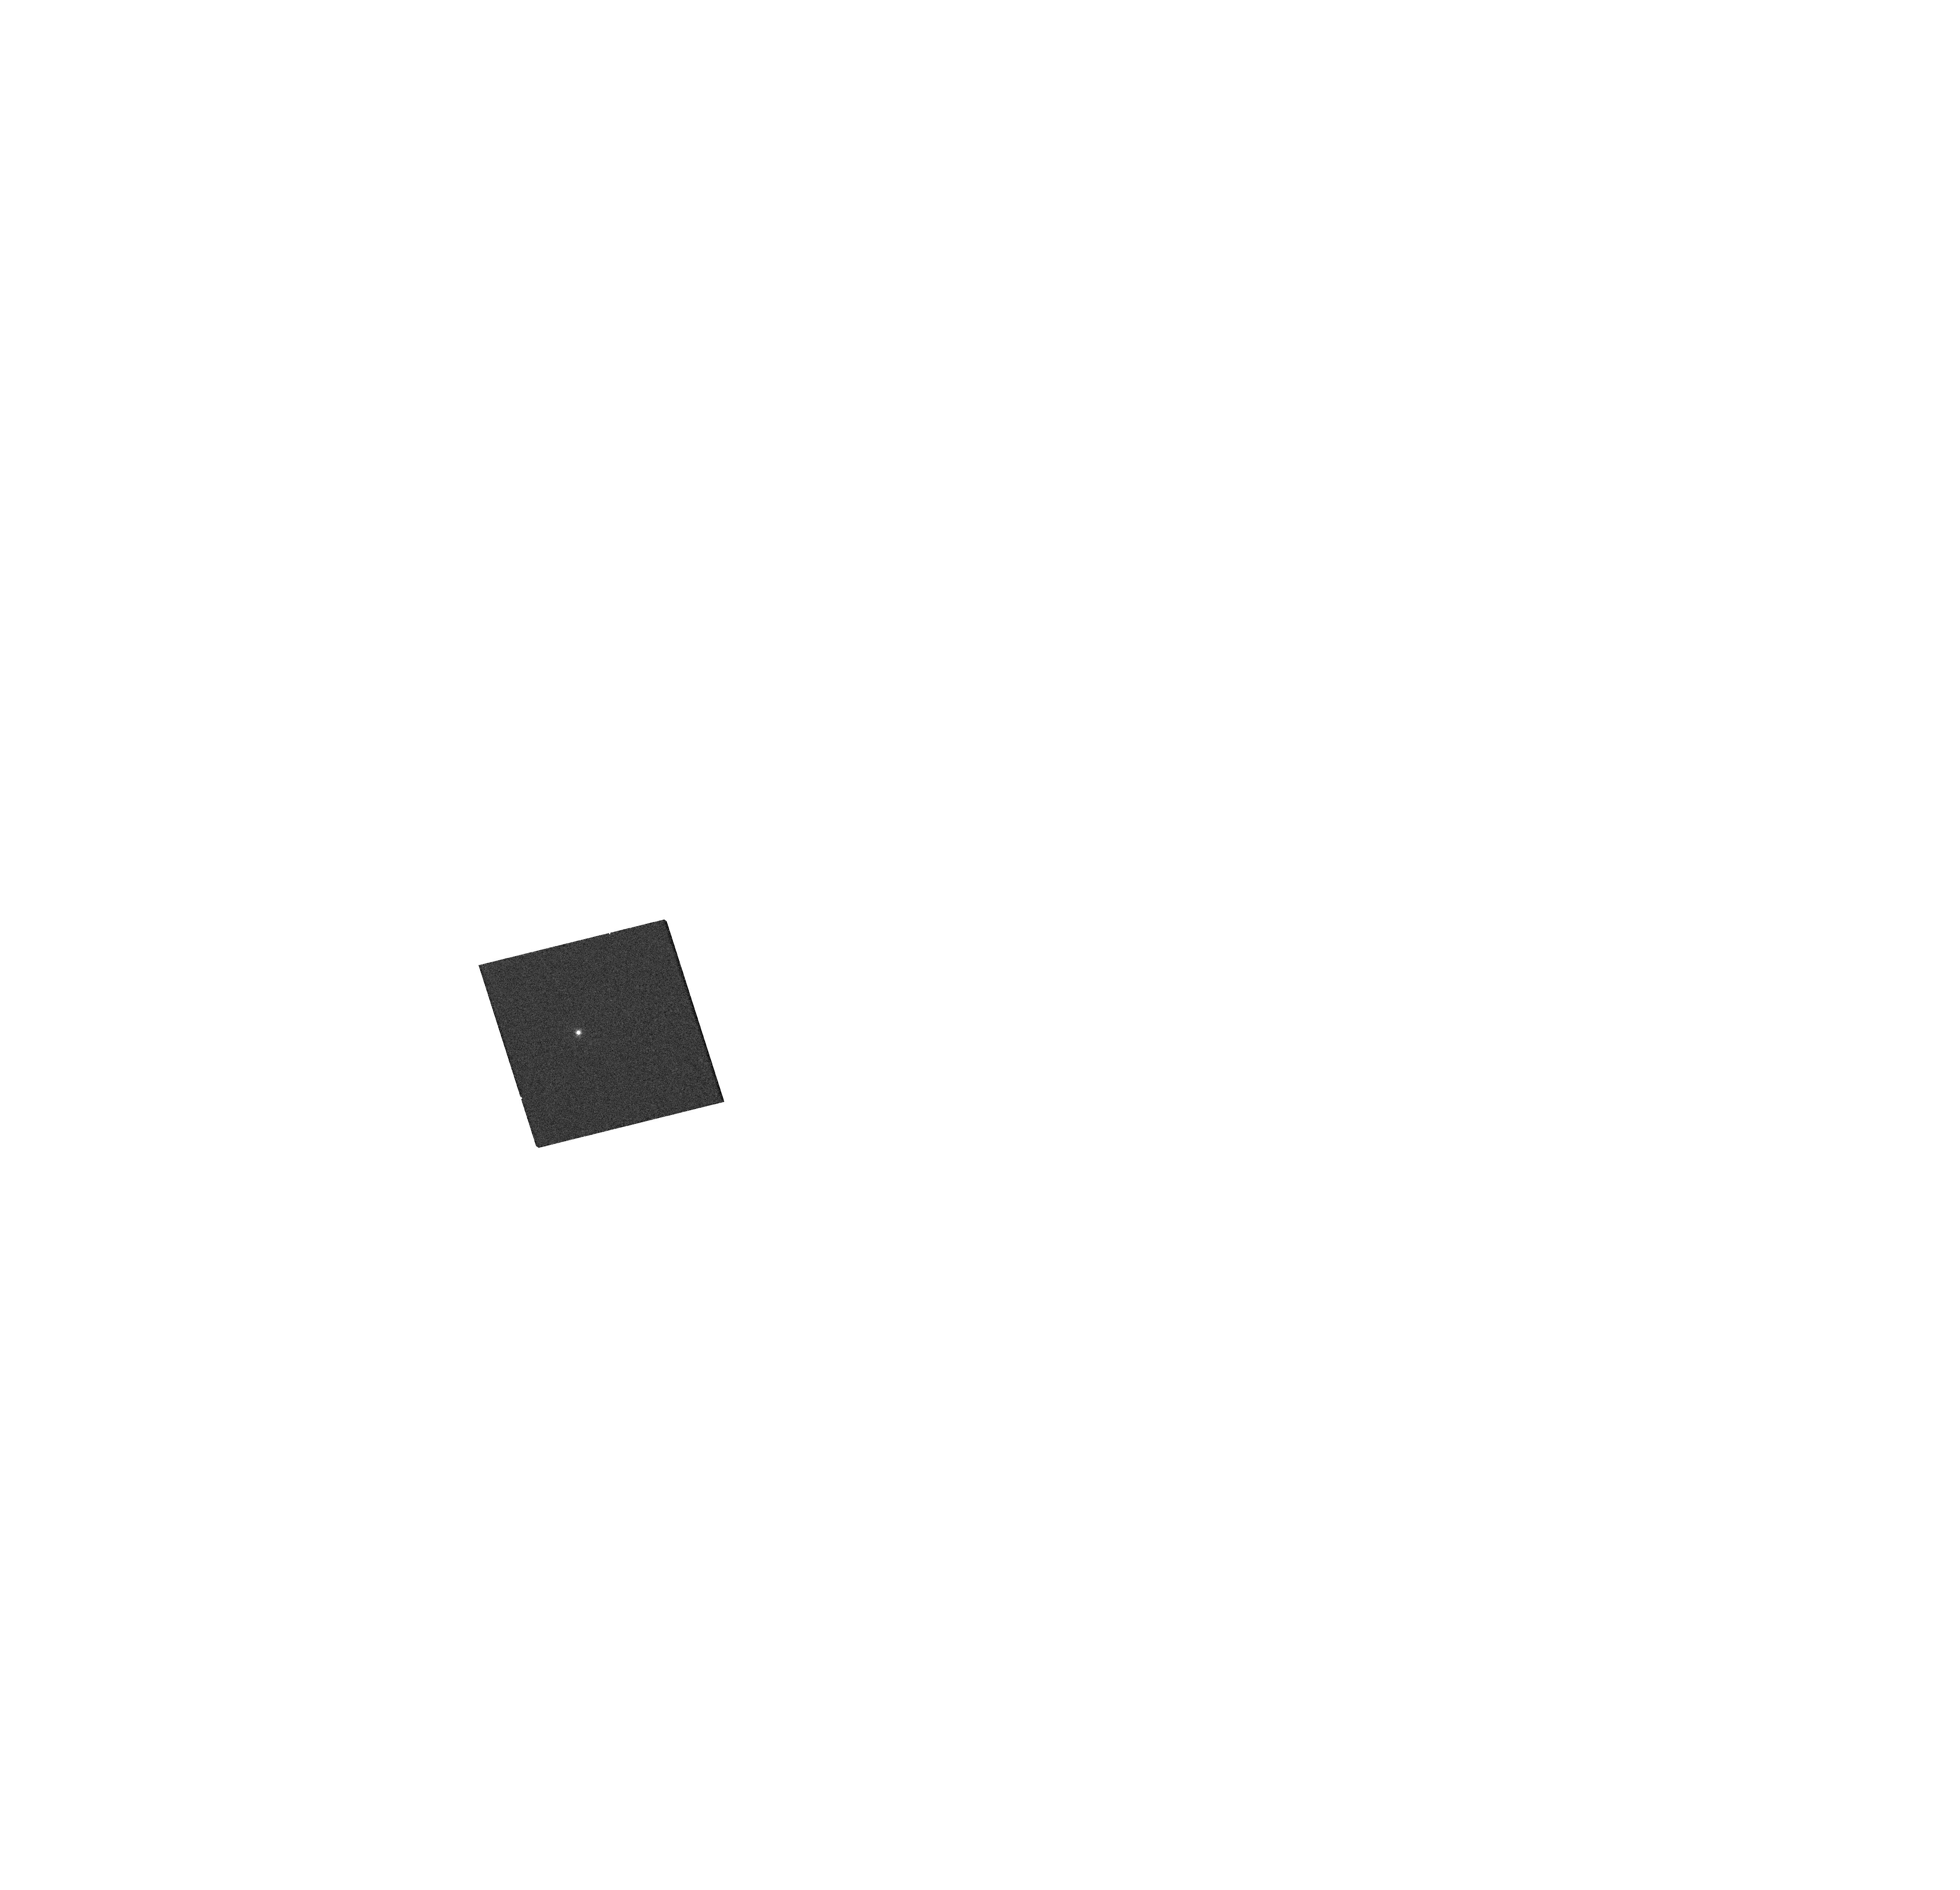
Target: SDSSJ230240.032-003021.59. Instrument: WFC3/UVIS. Filter: F814W. Exposure: 3 min. Observation ID: hst_15355_04_wfc3_uvis_f814w_ido204

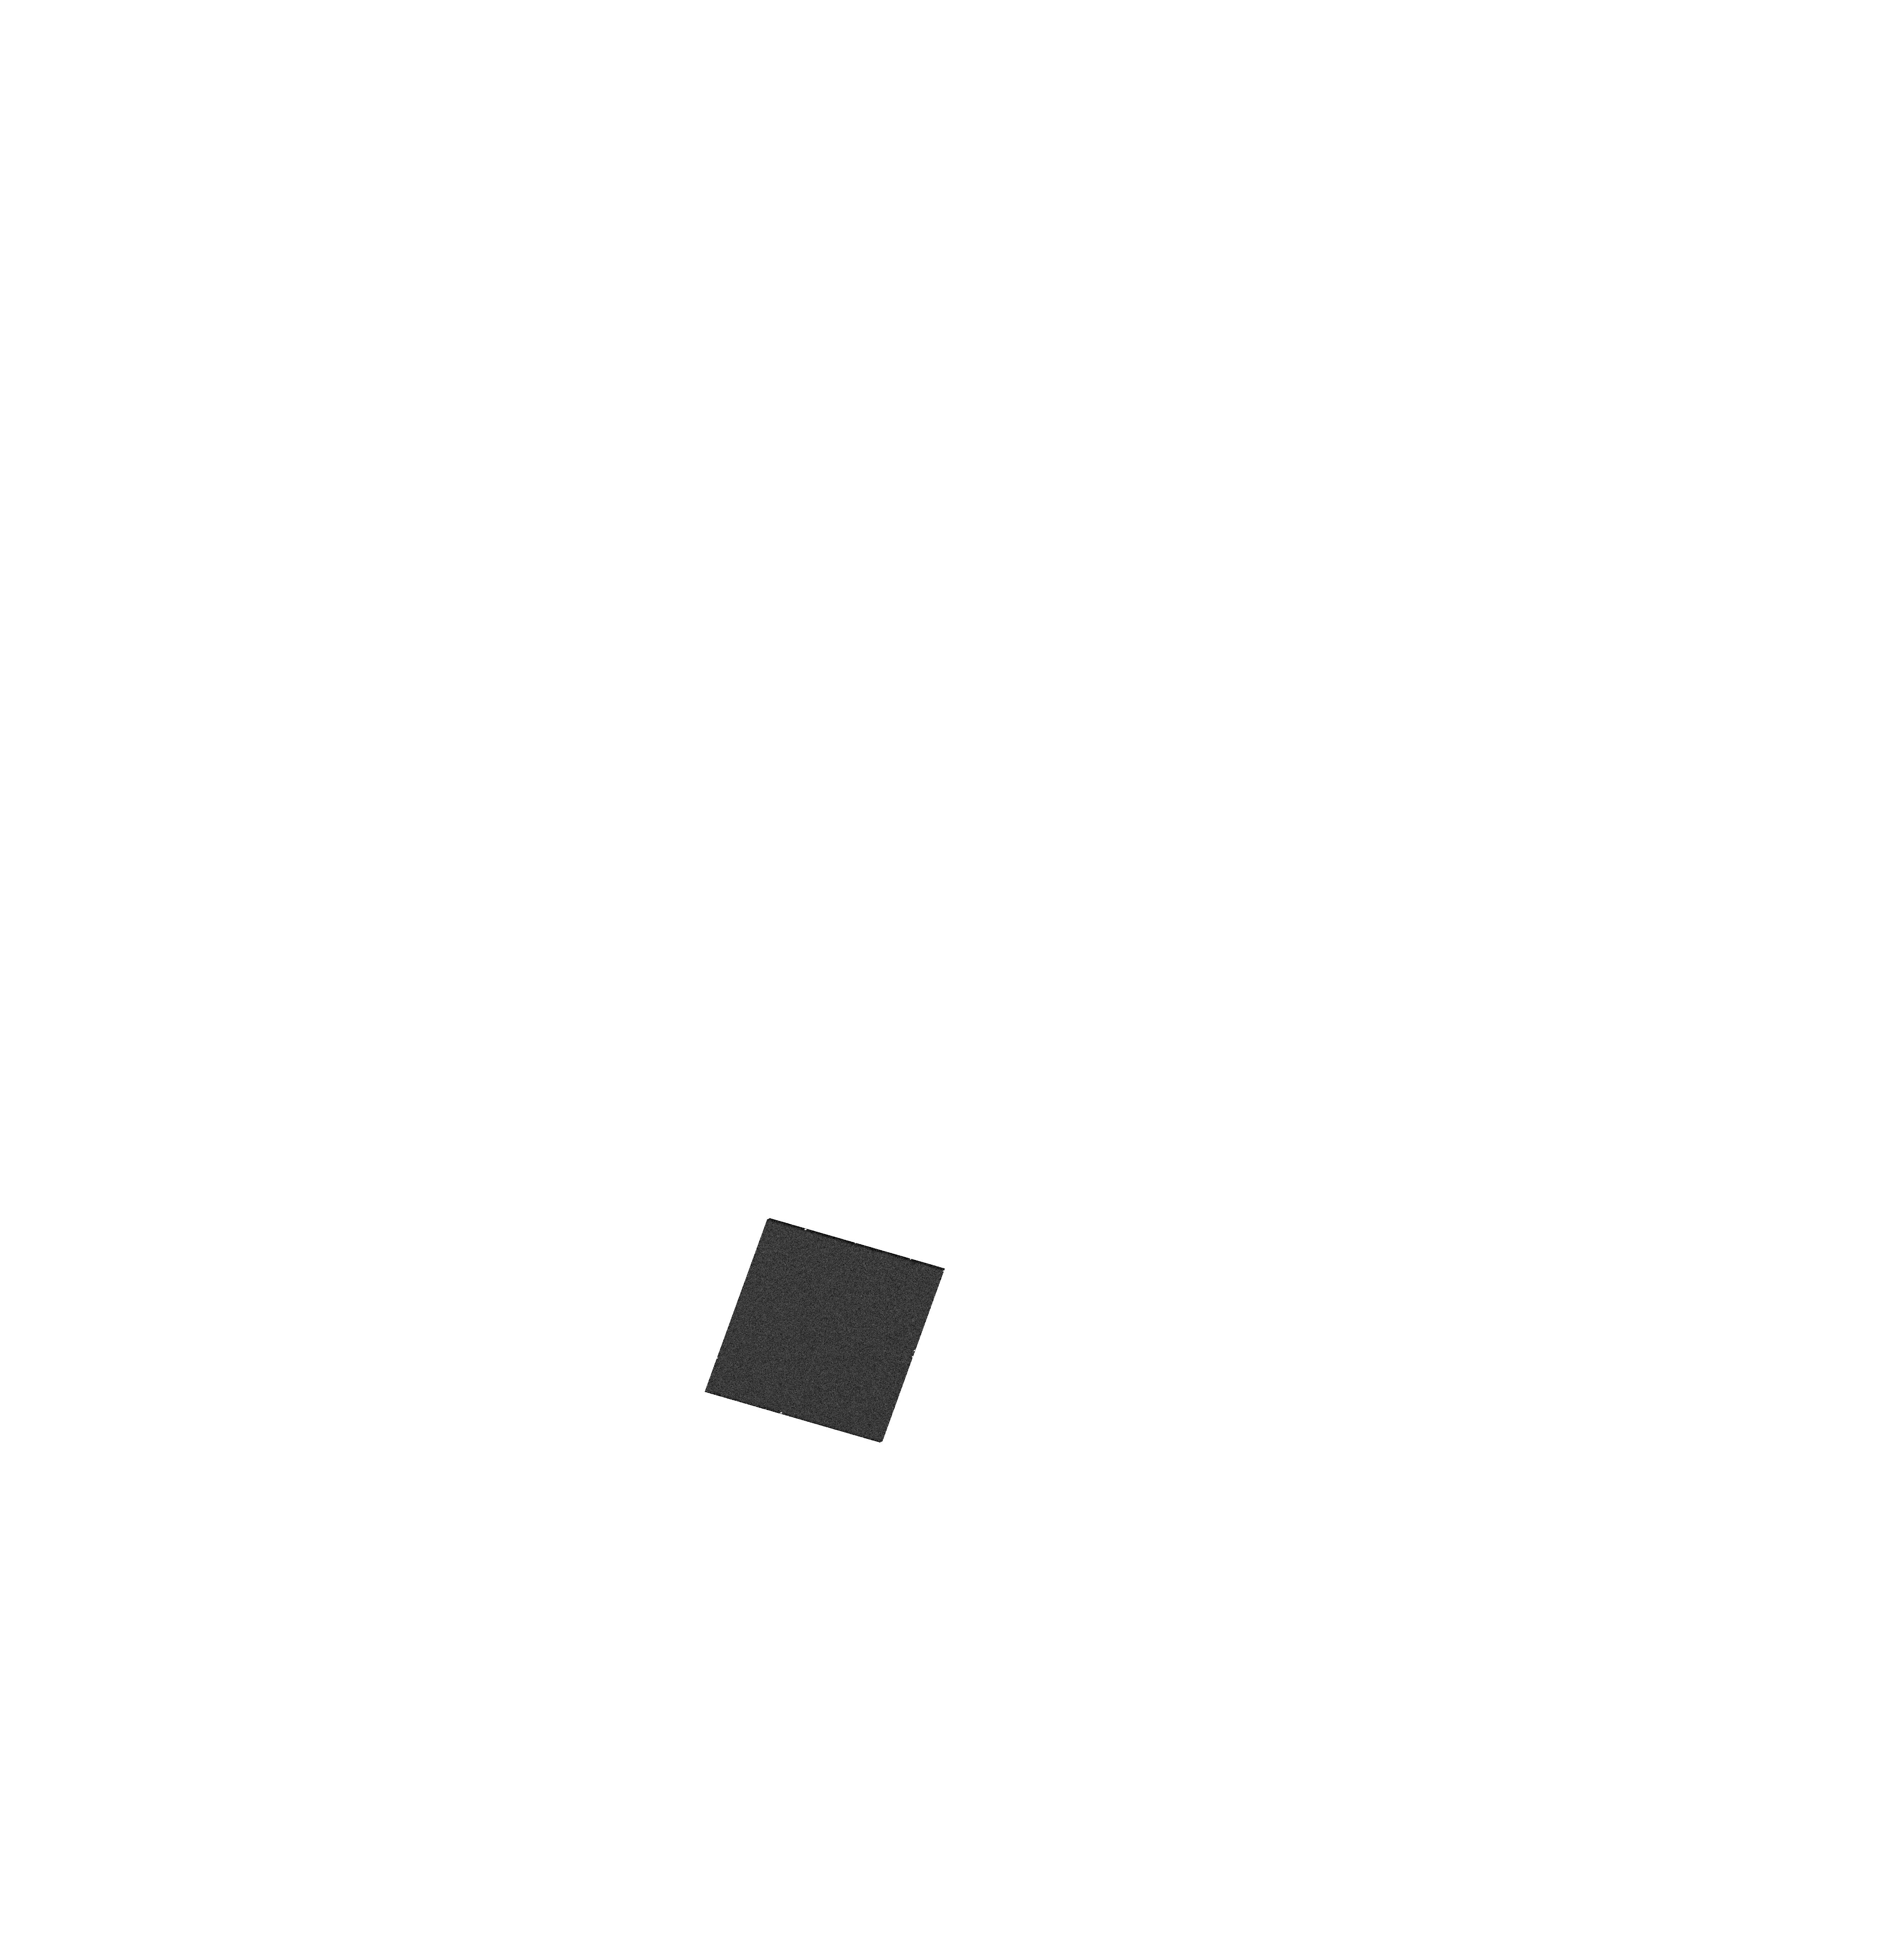
Target: SDSSJ114722.608+171325.23. Instrument: WFC3/UVIS. Filter: F336W. Exposure: 4 min. Observation ID: hst_15355_12_wfc3_uvis_f336w_ido212

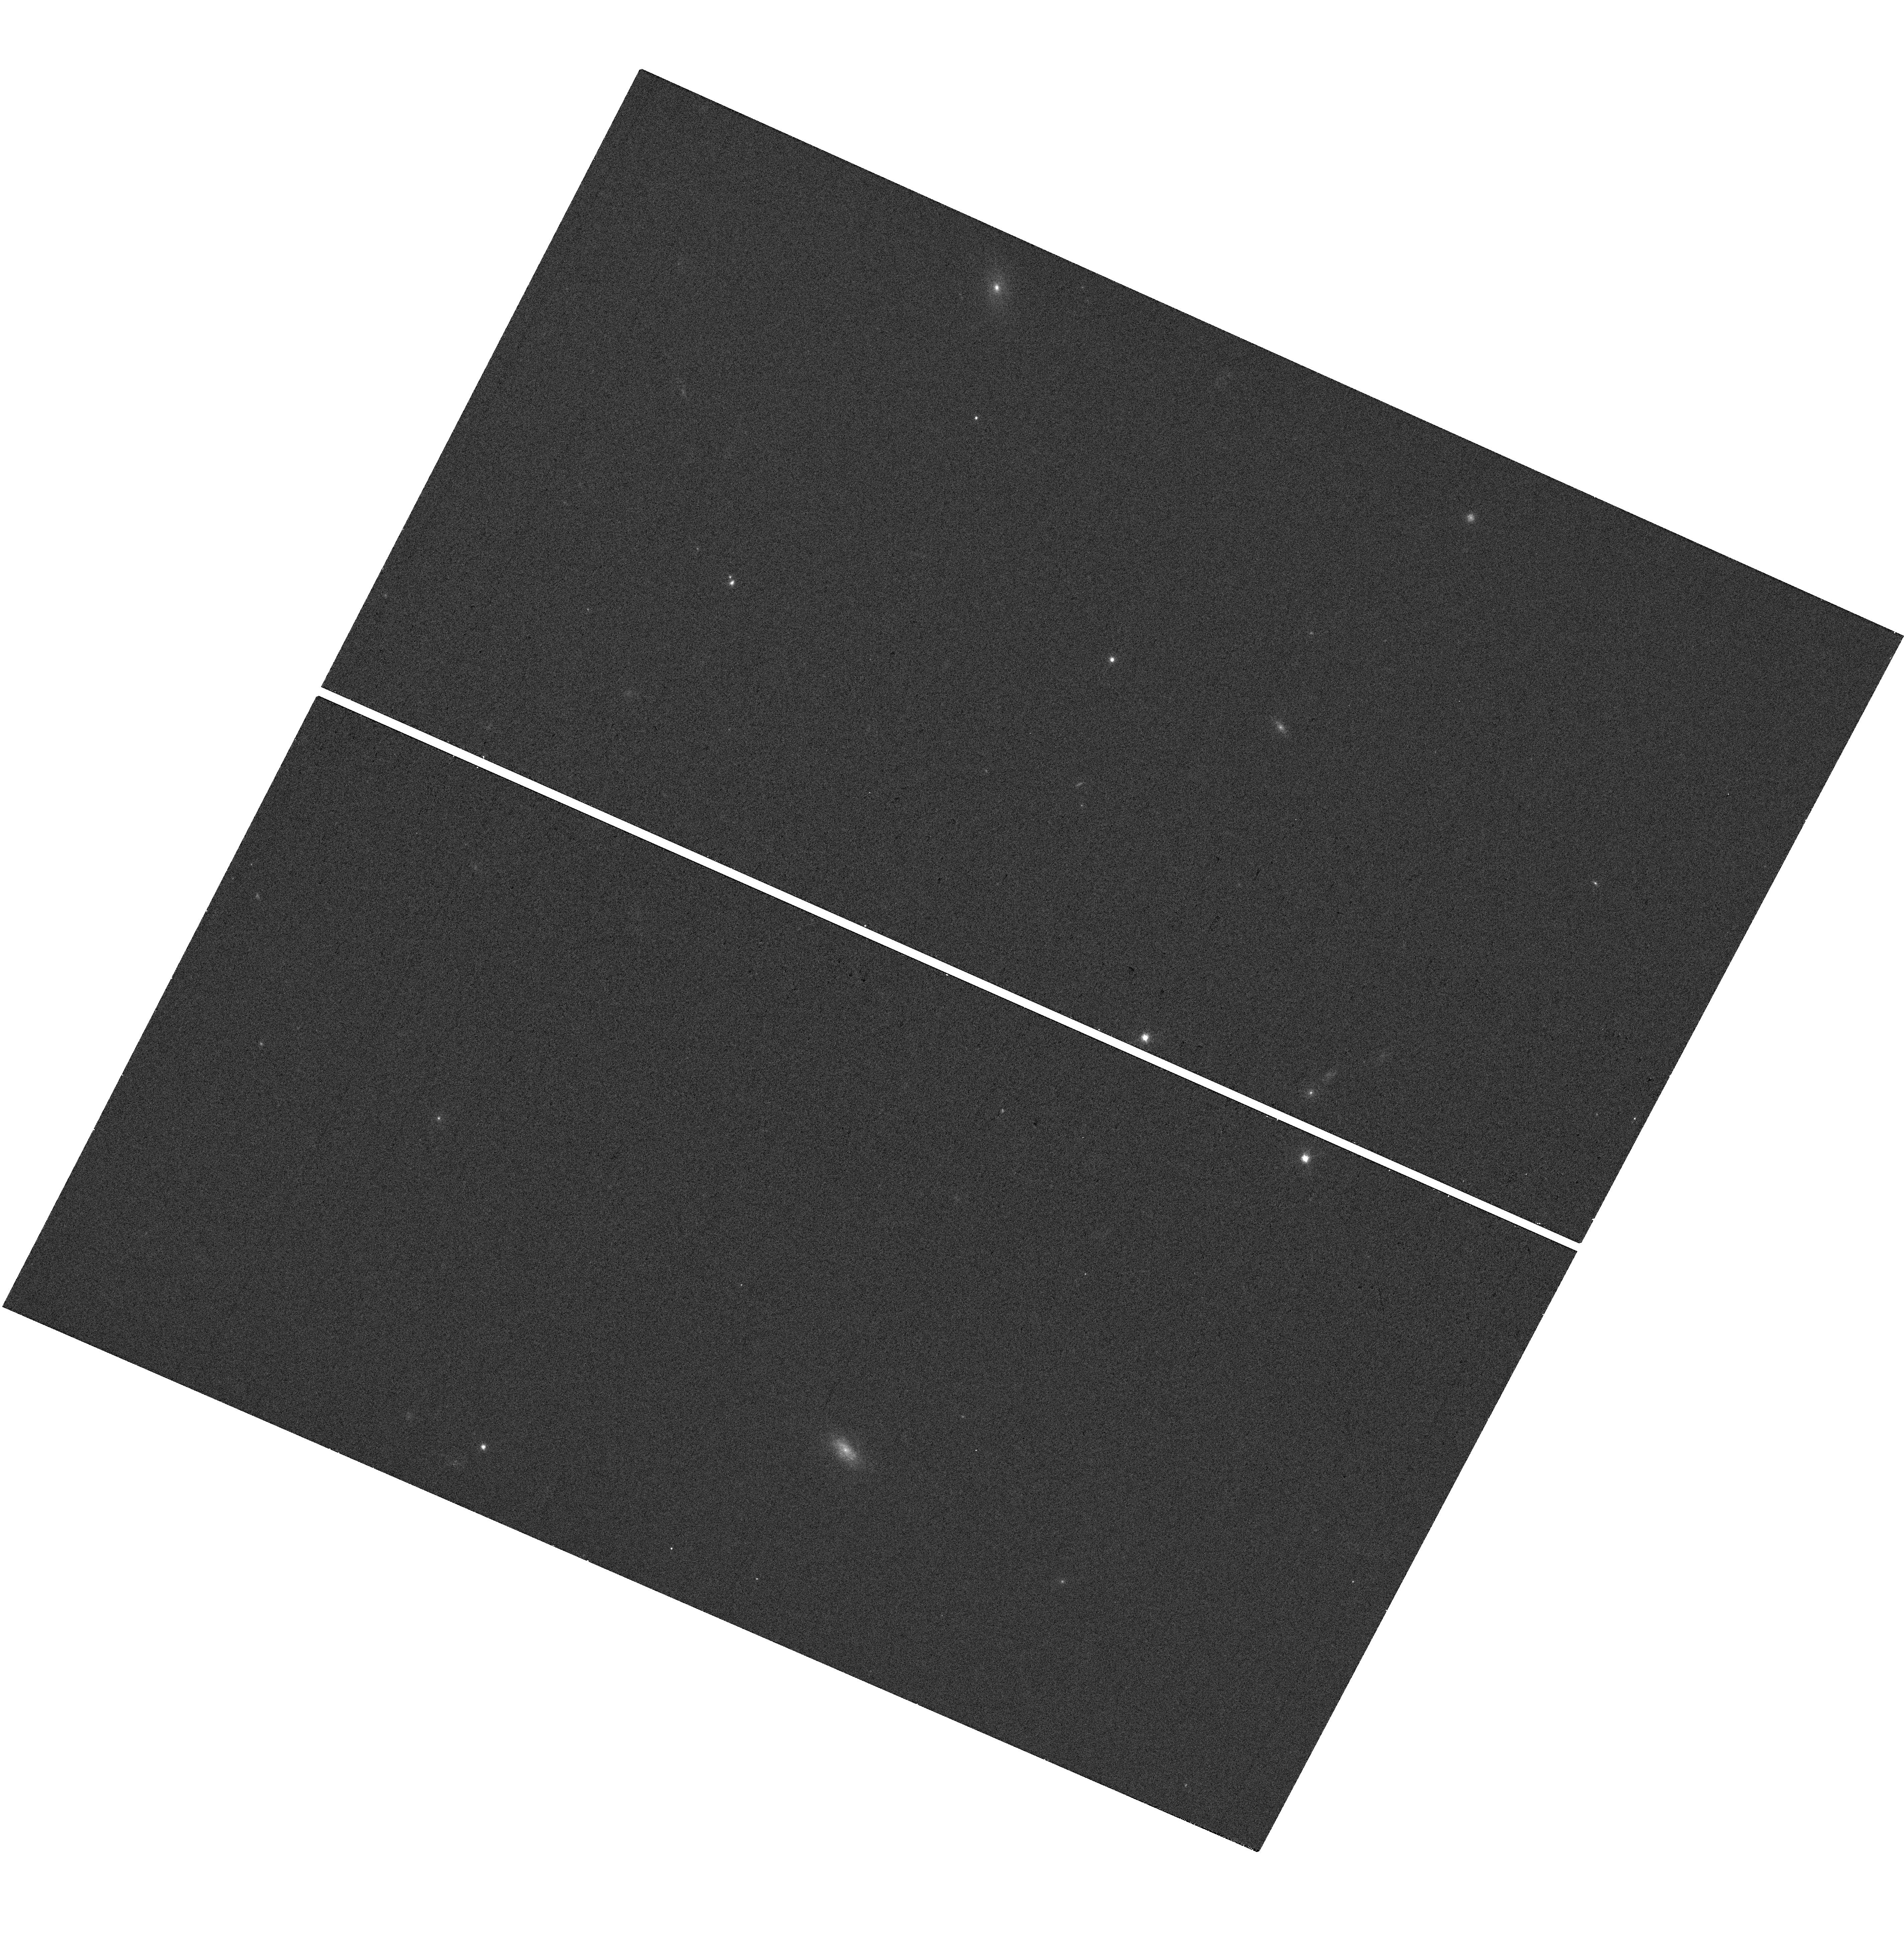
Target: SDSSJ134305.302+270623.97. Instrument: WFC3/UVIS. Filter: F606W. Exposure: 2 min. Observation ID: hst_15355_02_wfc3_uvis_f606w_ido202

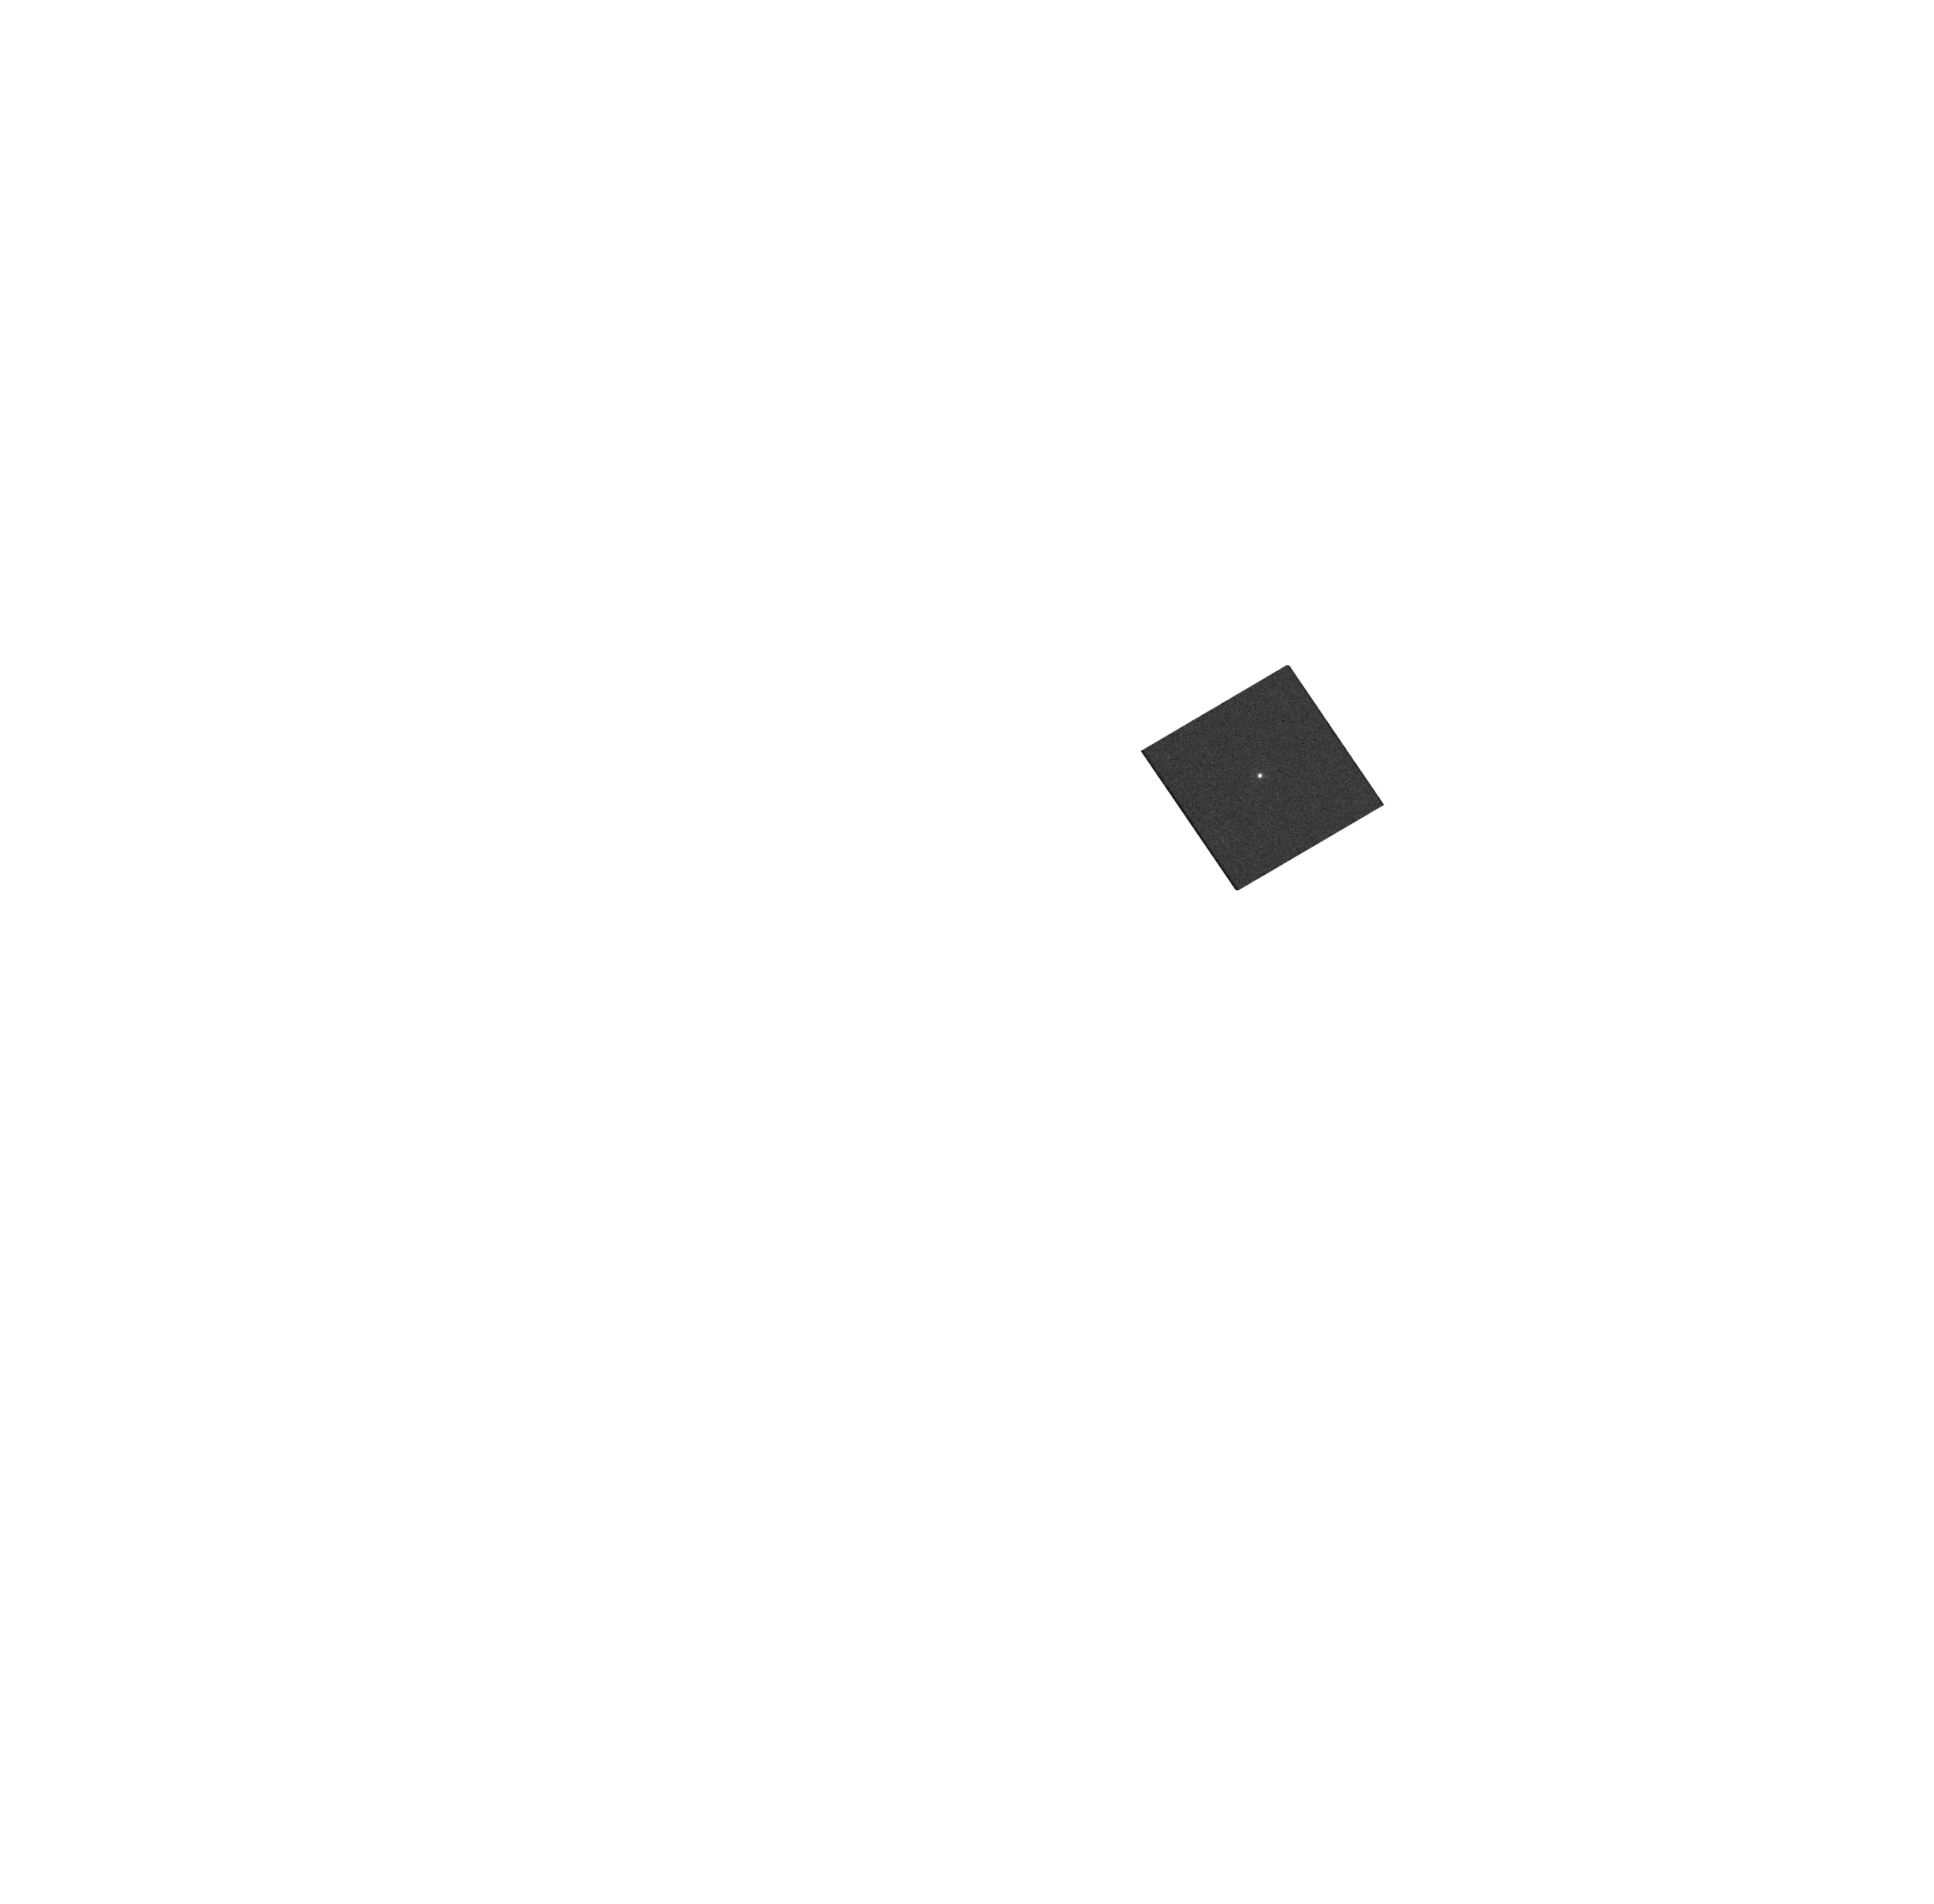
Target: SDSSJ014618.897-005150.50. Instrument: WFC3/UVIS. Filter: F438W. Exposure: 3 min. Observation ID: hst_15355_03_wfc3_uvis_f438w_ido203

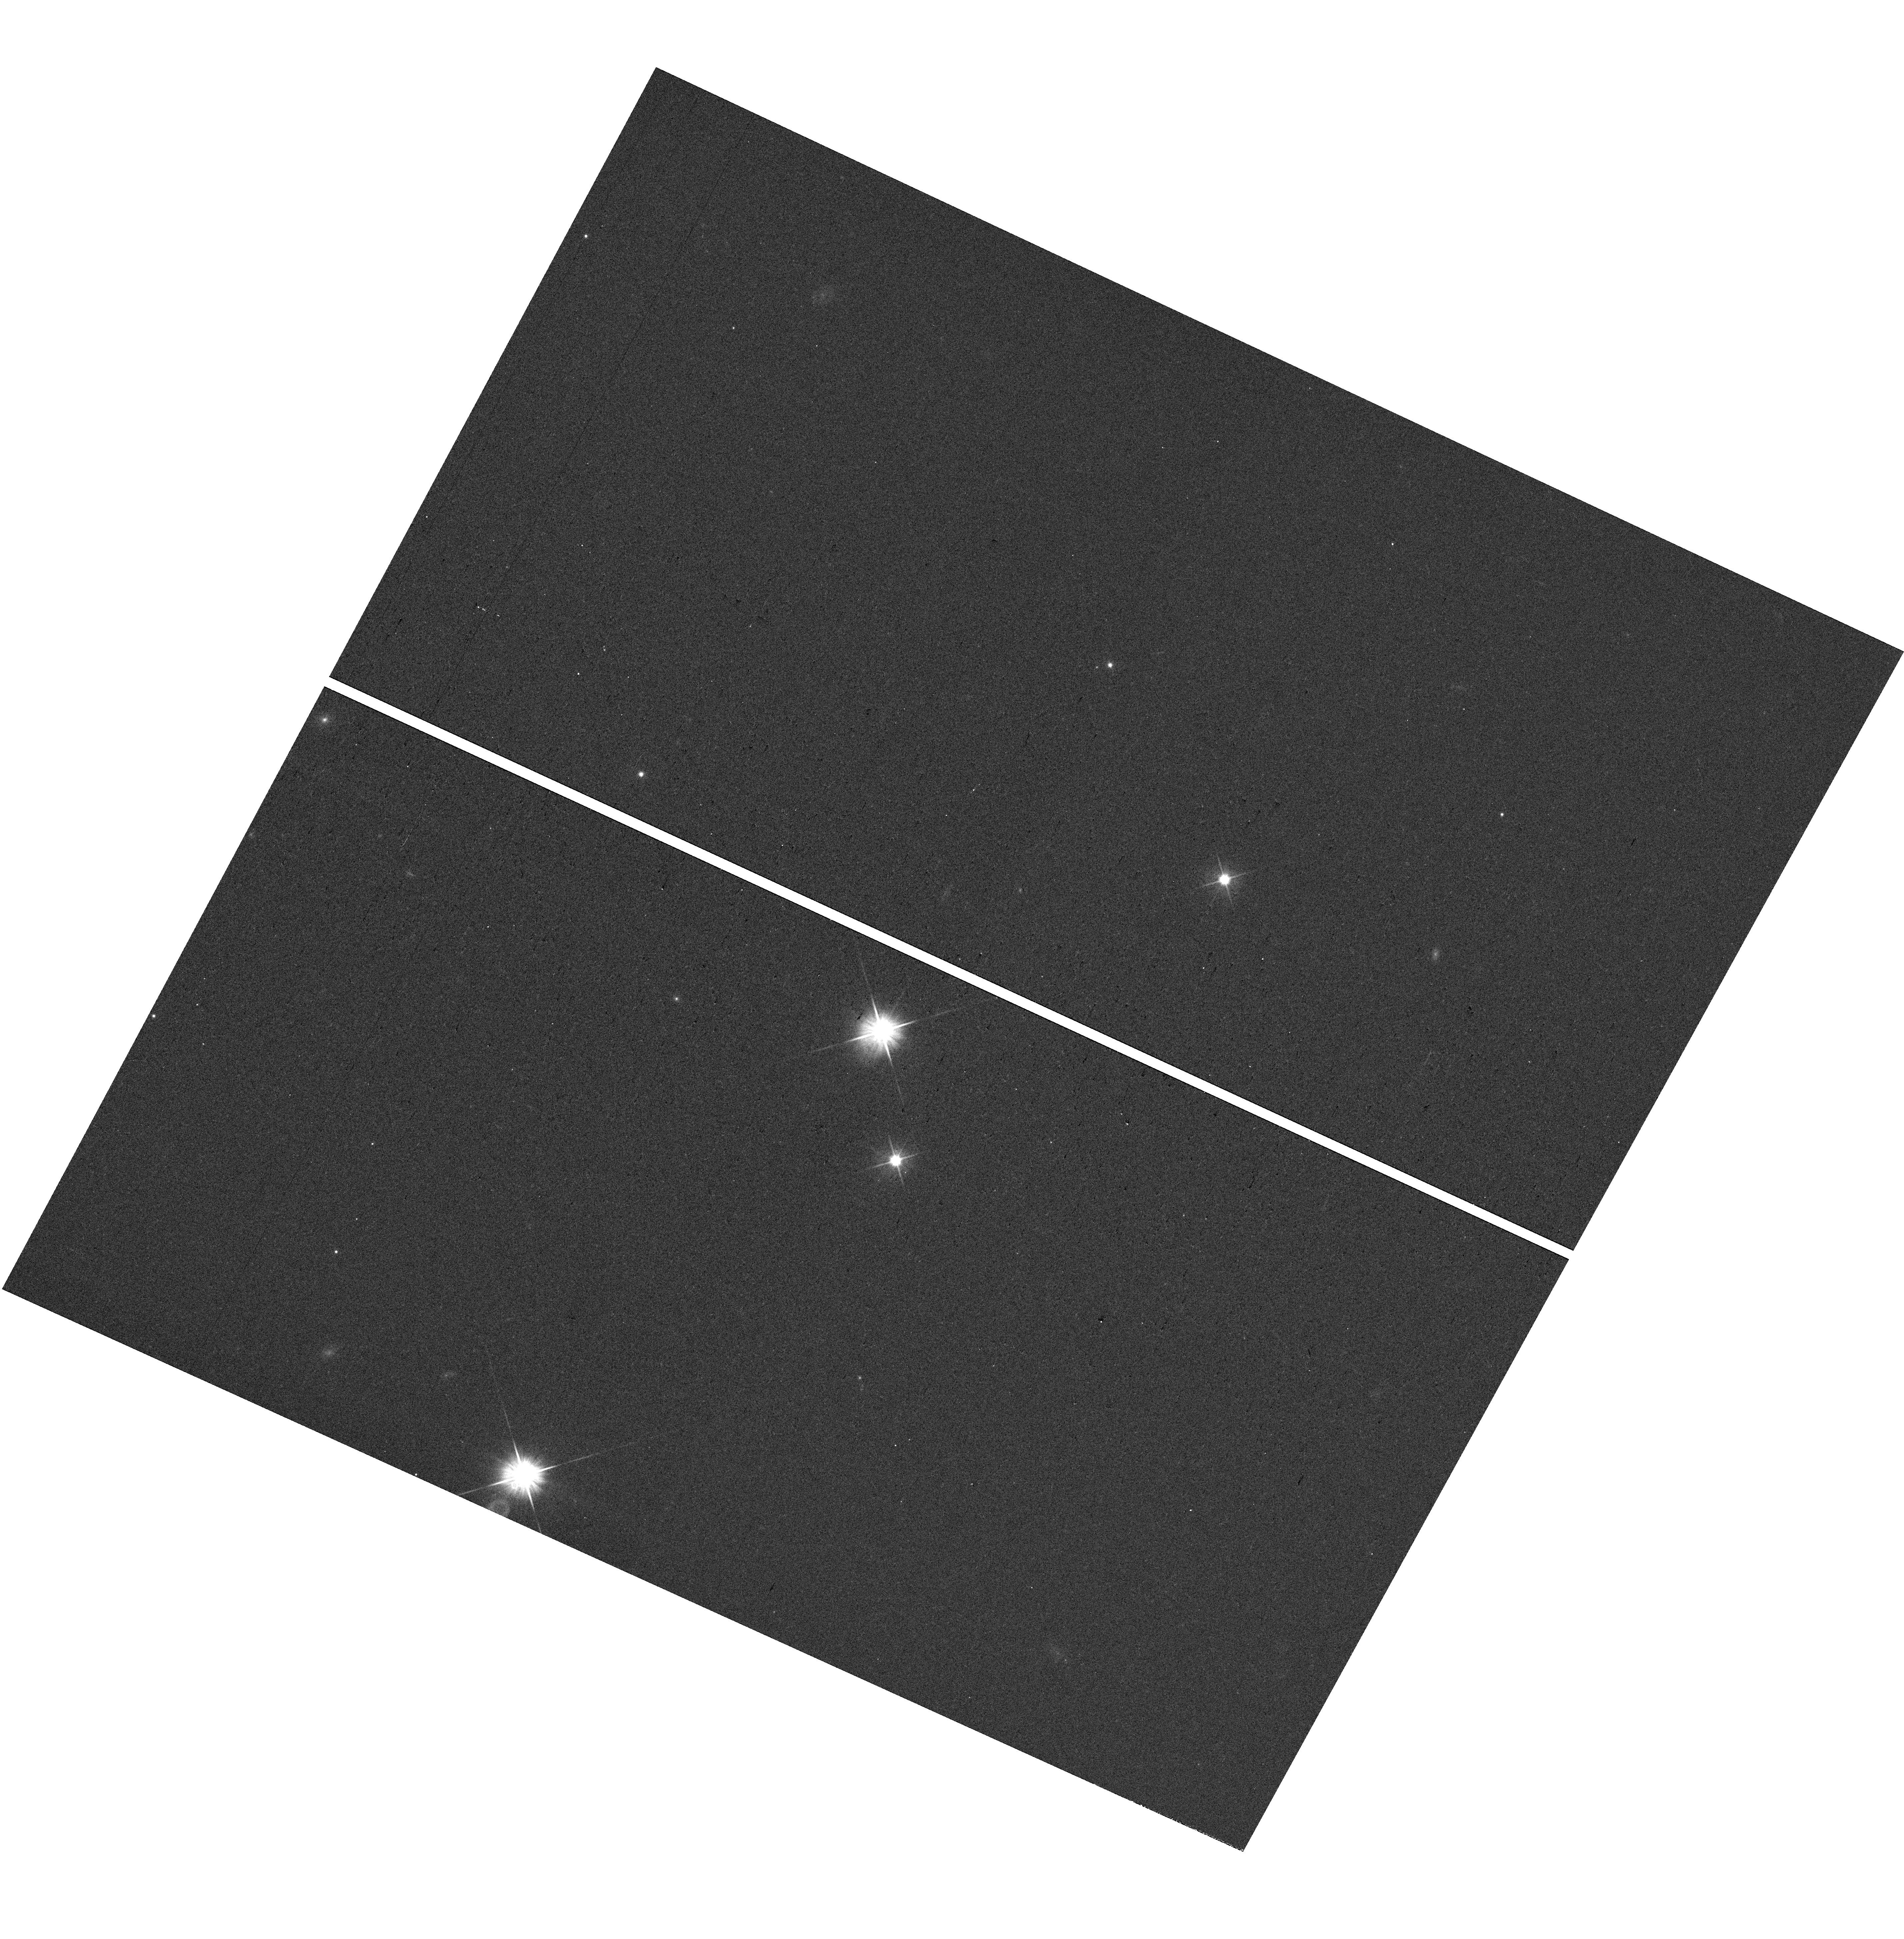
Target: SDSSJ083736.557+542758.65. Instrument: WFC3/UVIS. Filter: F606W. Exposure: 2 min. Observation ID: hst_15355_13_wfc3_uvis_f606w_ido213

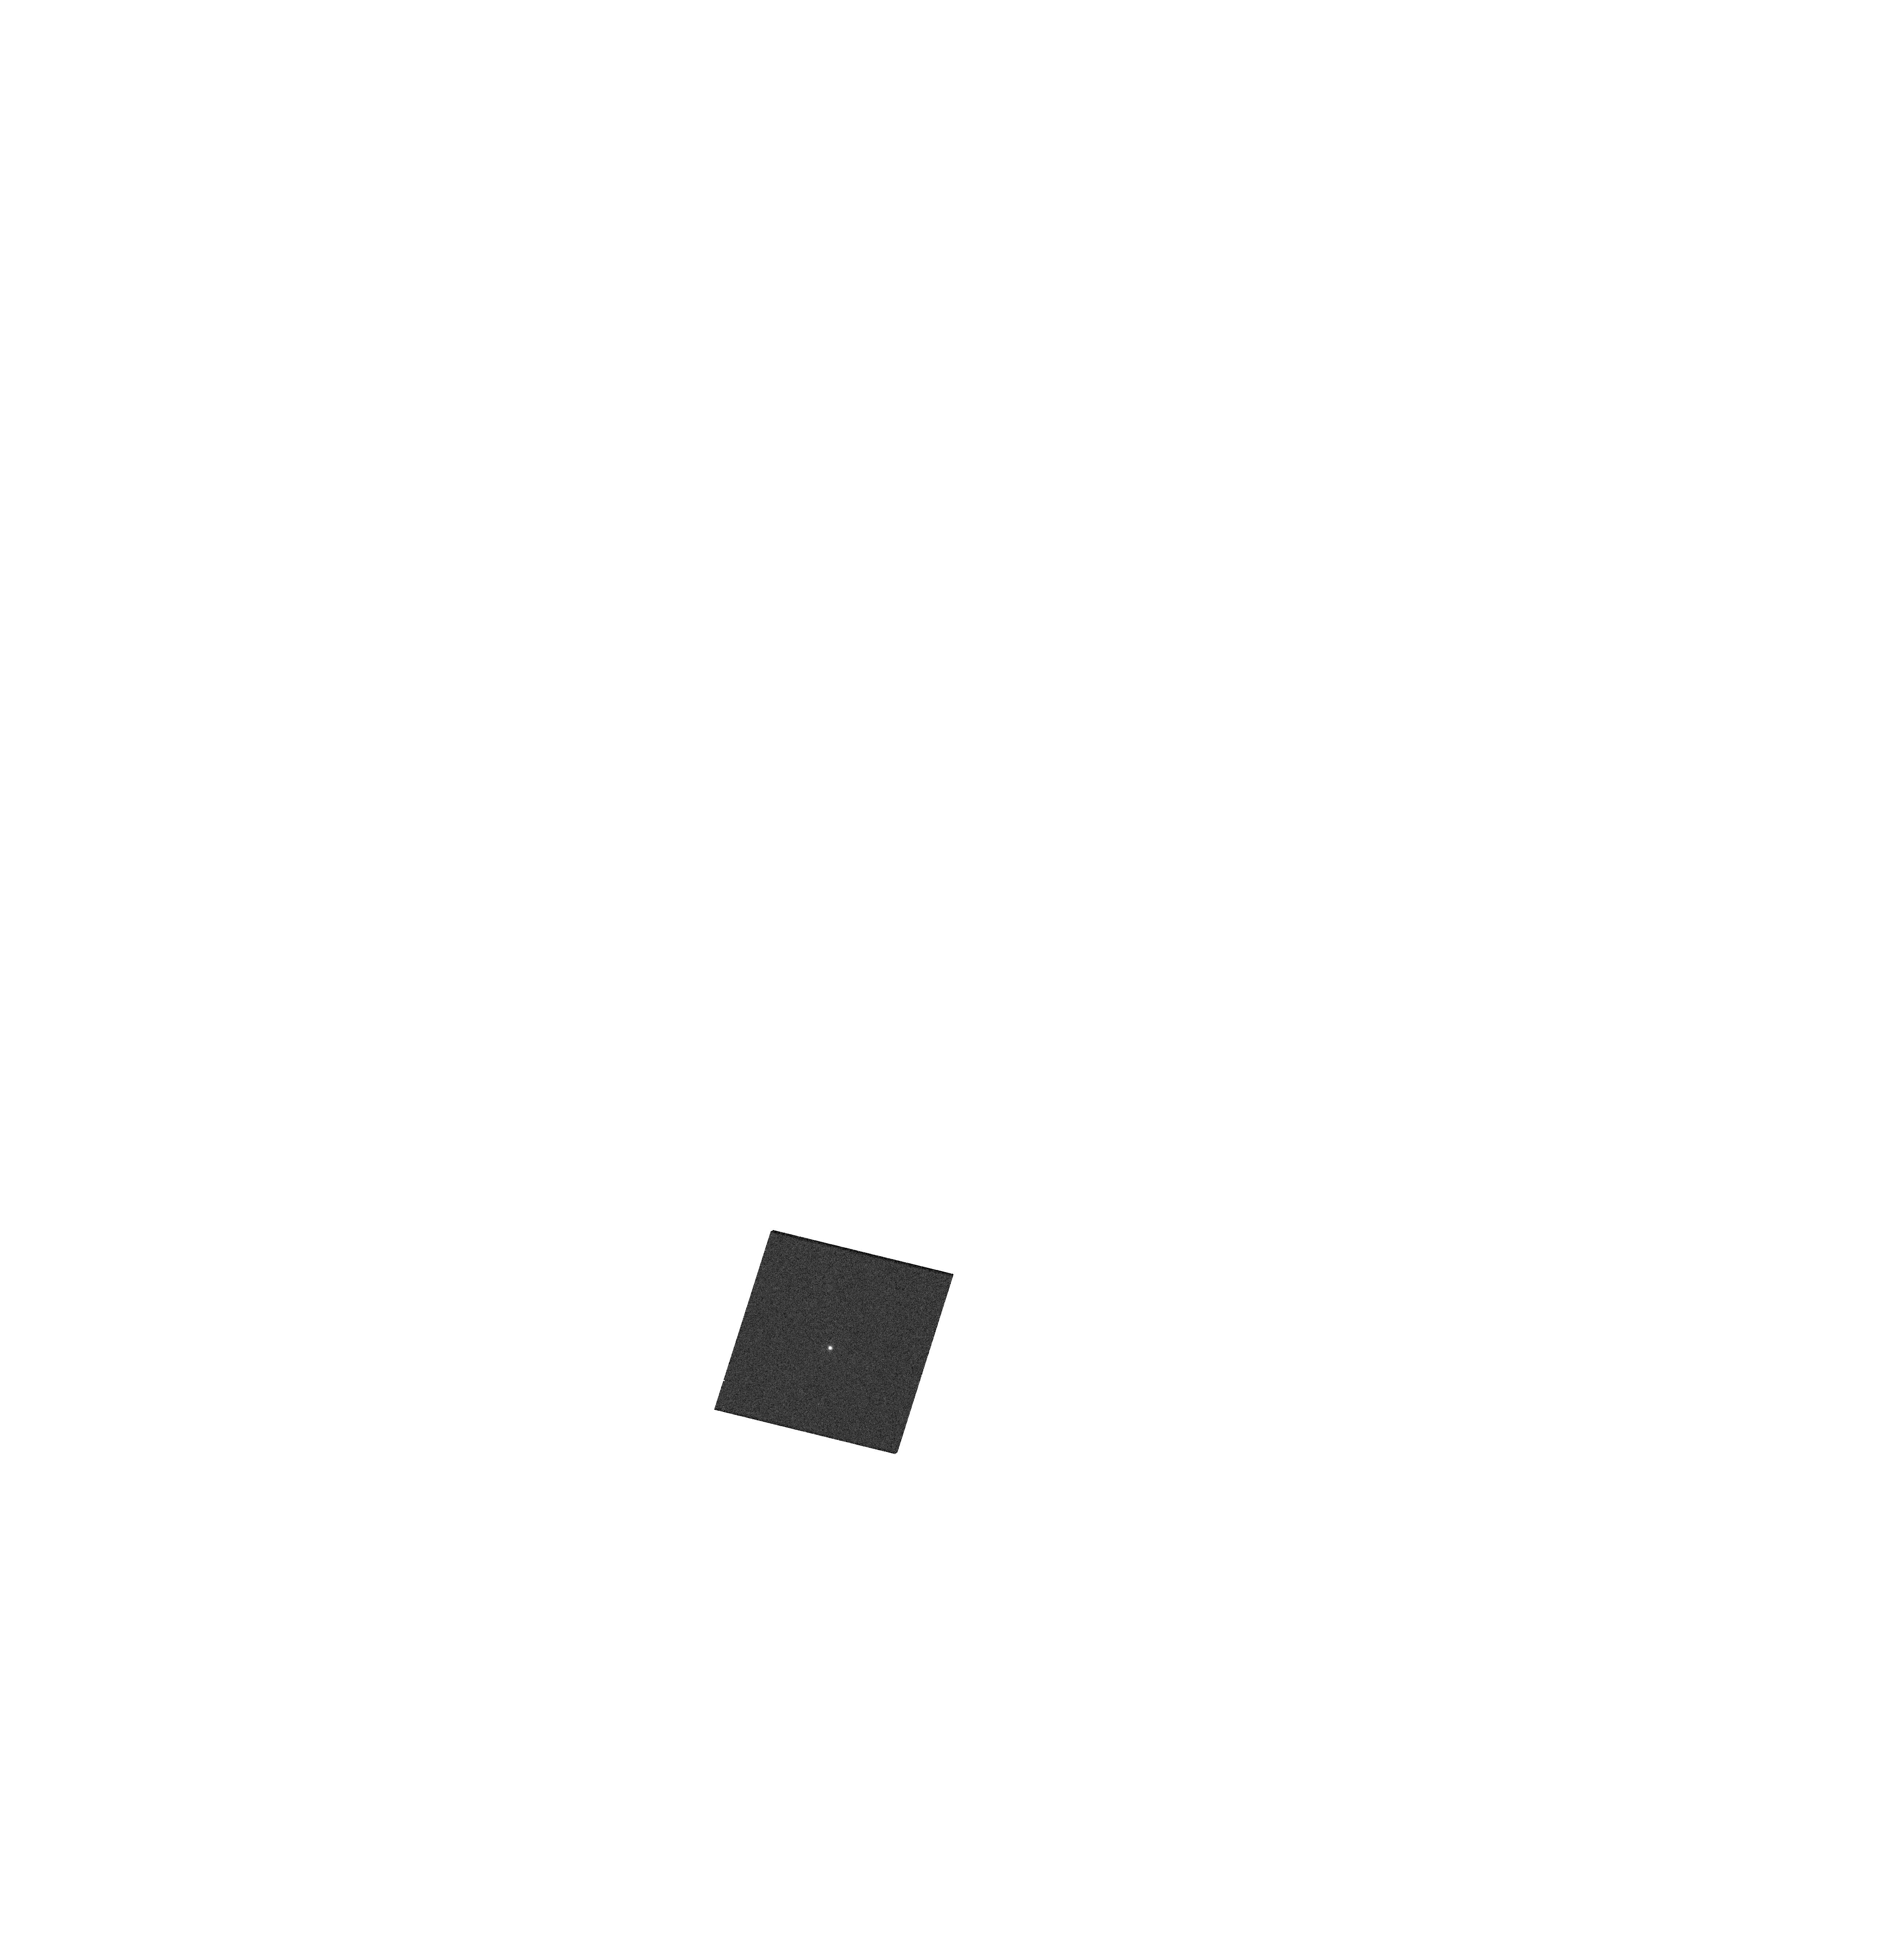
Target: SDSSJ125507.082+192459.01. Instrument: WFC3/UVIS. Filter: F336W. Exposure: 4 min. Observation ID: hst_15355_11_wfc3_uvis_f336w_ido211

Perfect Blackbody Spectra for JWST and Next Generation UV-Opt-IR Standard Star Network (PI: Suzuki, Nao)

We propose to observe 18-19th magnitude objects with nearly perfect blackbody spectra discovered by the Sloan Digital Sky Survey. Follow-up observation by Keck/LRIS and Subaru/FOCAS confirmed no signs of absorption lines, and SDSS multi-epoch observation shows no time variation. With WFC3 (UVES/IR), we will establish a new network of Opt-IR Standards at 0.1% precision in magnitude from 0.1 micron through 5 micron. The identify of these objects are yet to be known. We conduct precise parallax measurements and find distances to these objects that enables us to infer the radius of these stars, and we may have a potential discovery of new type of objects. Only two parameters (Effective Temperature and Normlization) are needed to describe the blackbody spectra, and we can predict magnitudes in any band from UV through IR with high precision. We will advance the way we peform the photometry by introducing the covariance matrix between the filter bands. This covariance matrix would reduce the errors in color and propagate systematic errors in an appropriate way, and we can reduce the systematic errors in SNIa cosmology today. The perfect blackbody spectrum is the most elegant solution for JWST photometric standards and next generation UV-Opt-IR photometry.